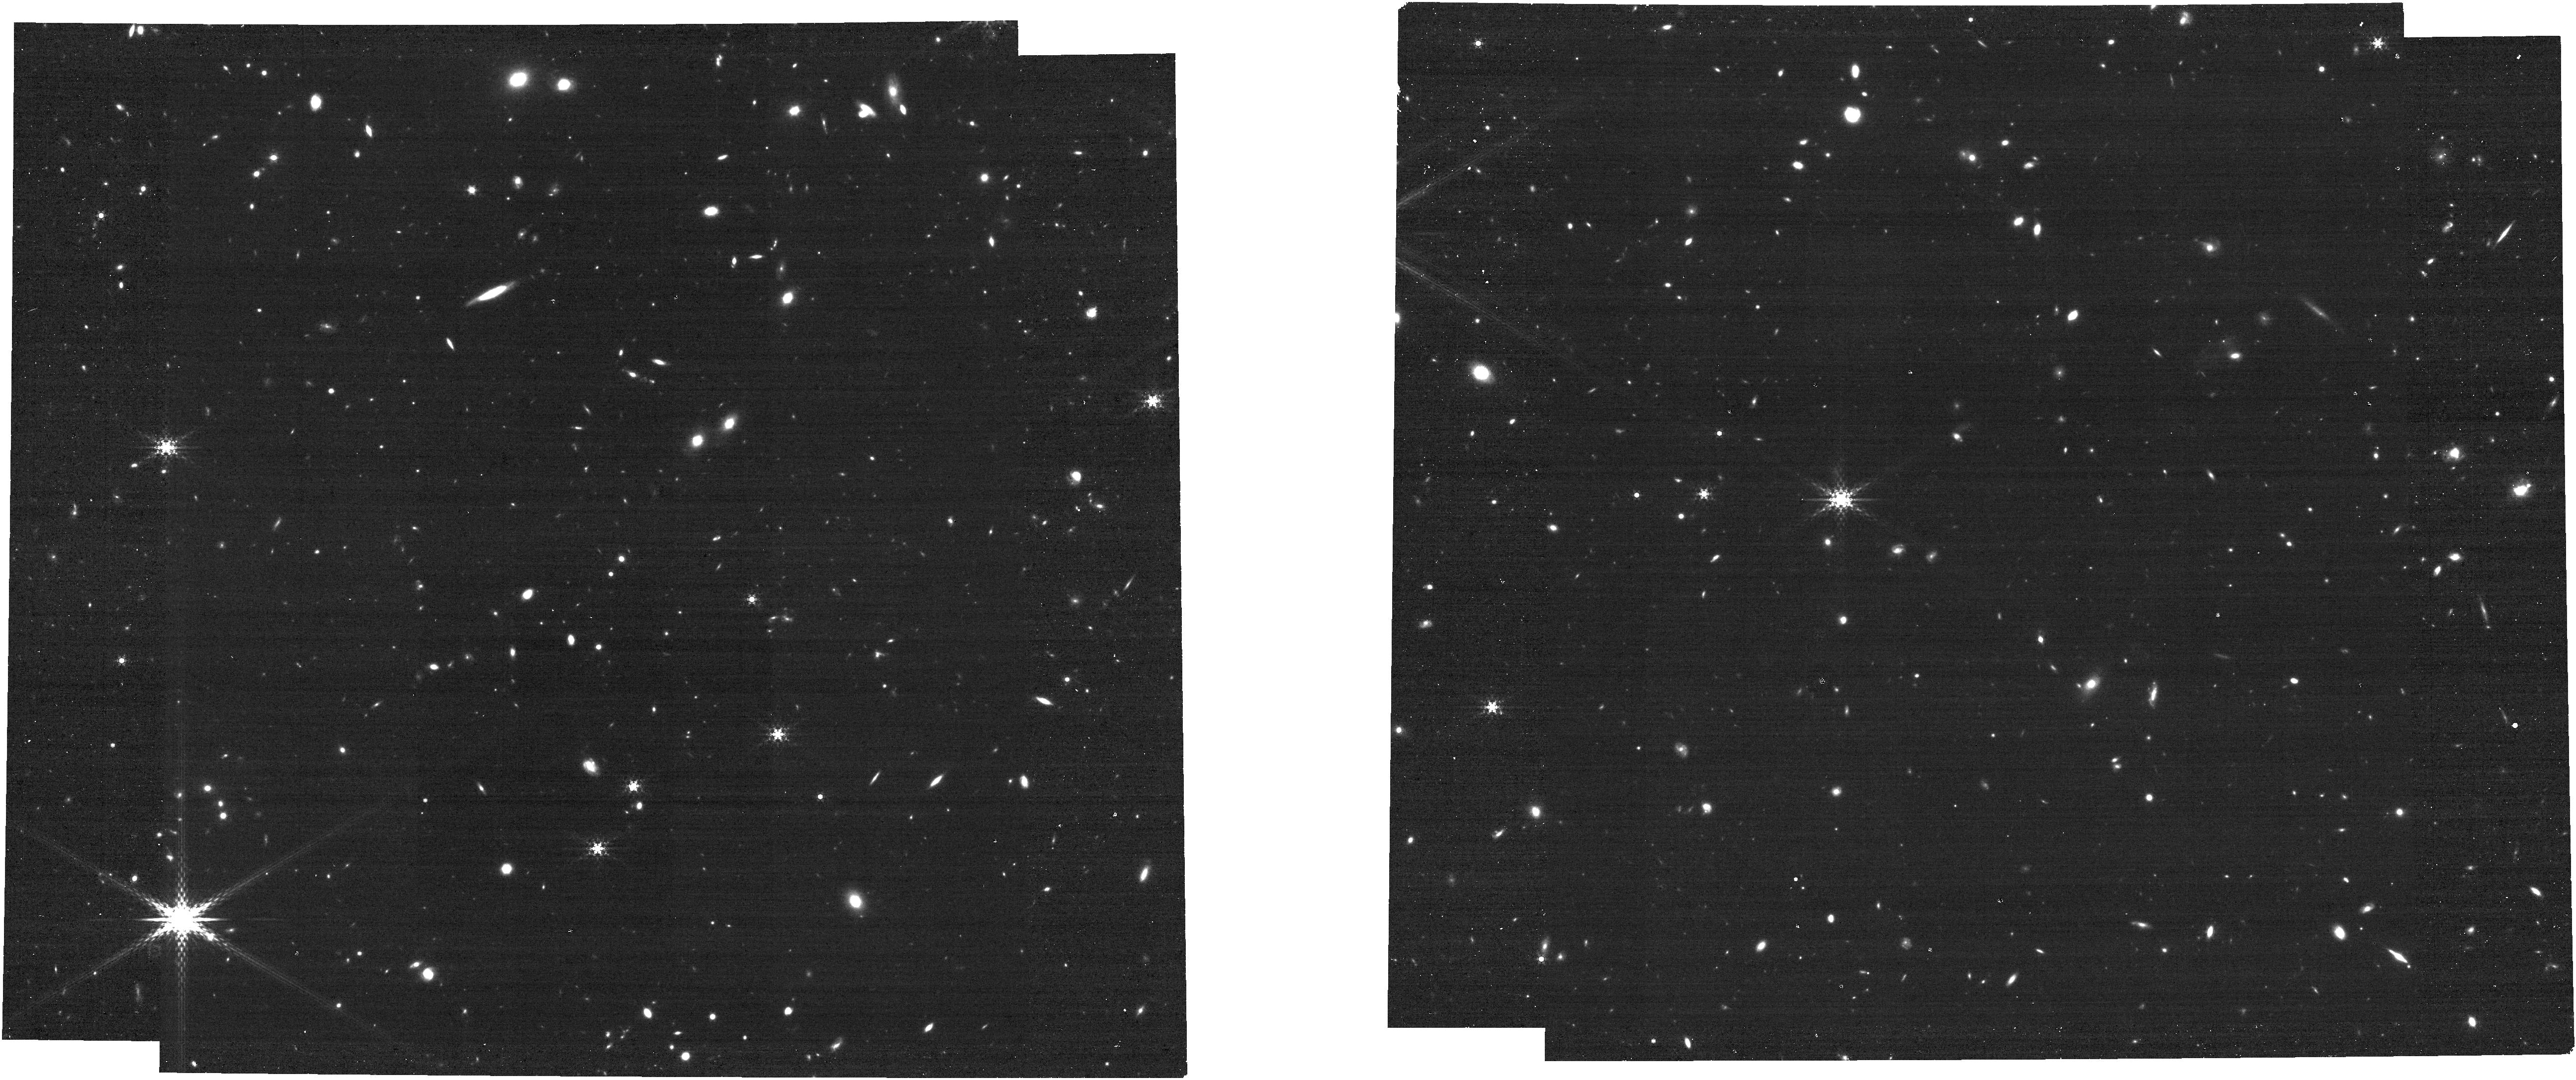
Target: UNKNOWN. Instrument: NIRCAM. Filter: F410M. Exposure: 15 min. Observation ID: jw06434-c1077_t000_nircam_clear-f410m

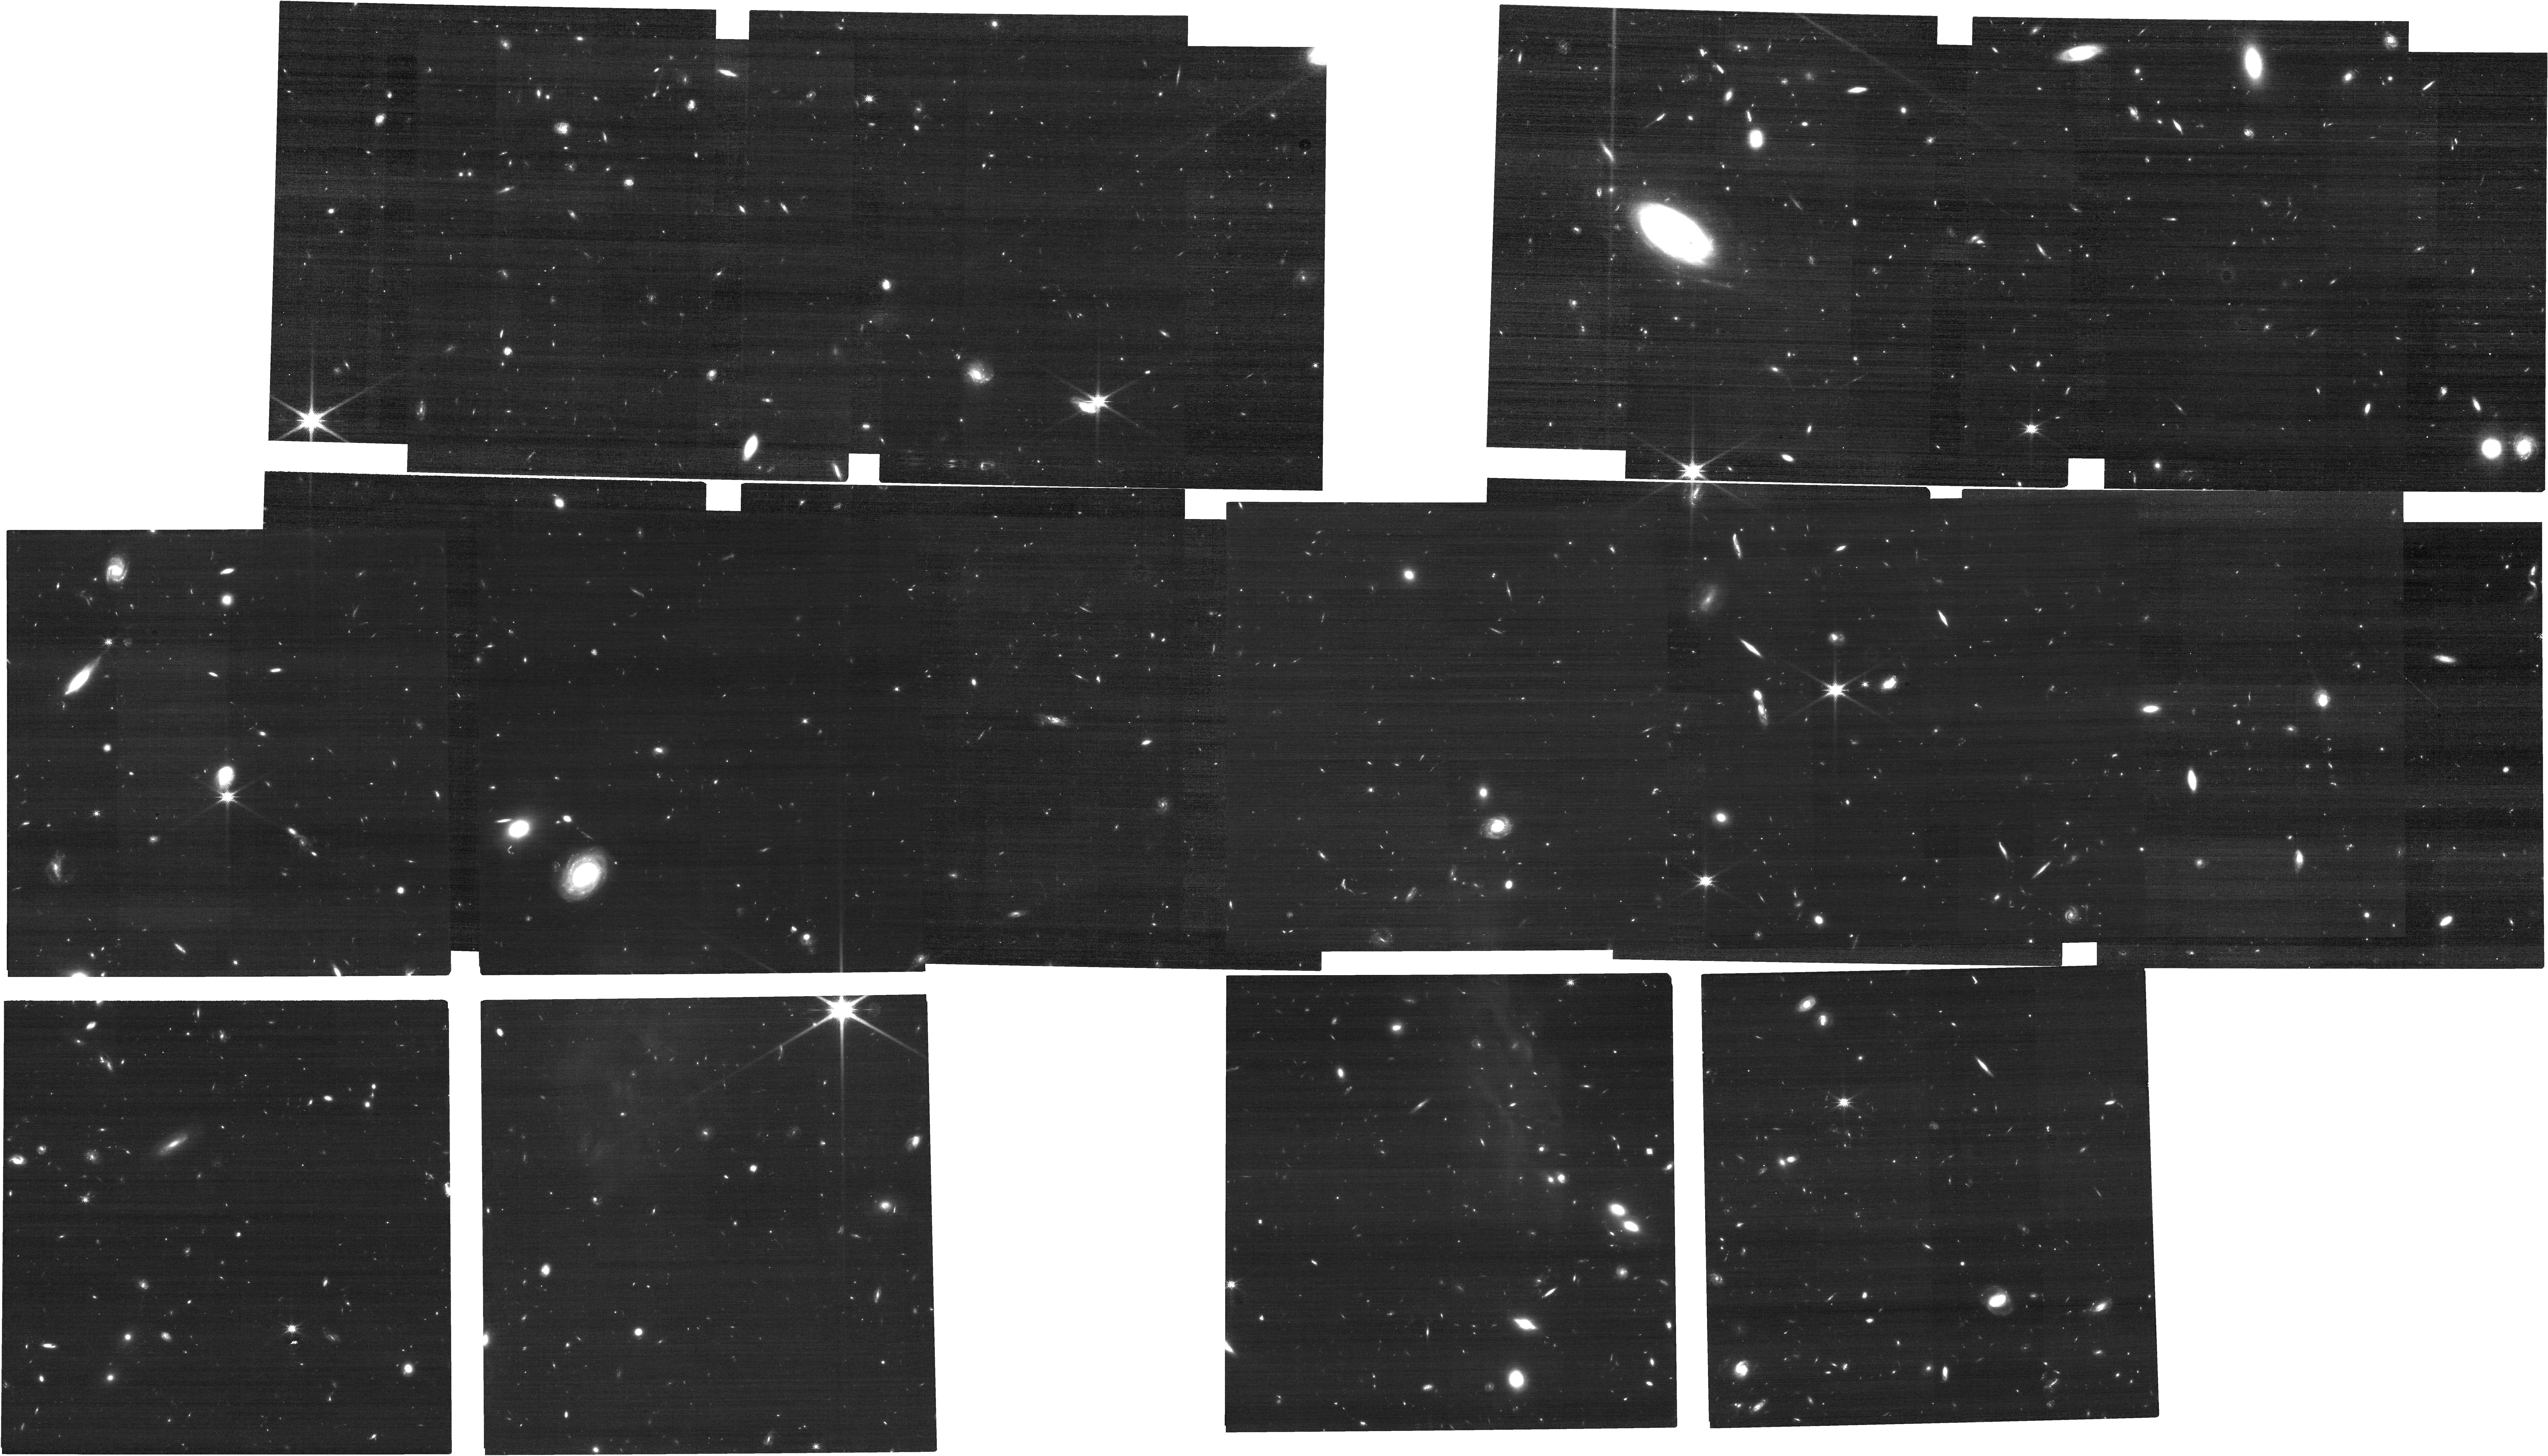
Target: UNKNOWN. Instrument: NIRCAM. Filter: F150W. Exposure: 45 min. Observation ID: jw06434-c1074_t000_nircam_clear-f150w

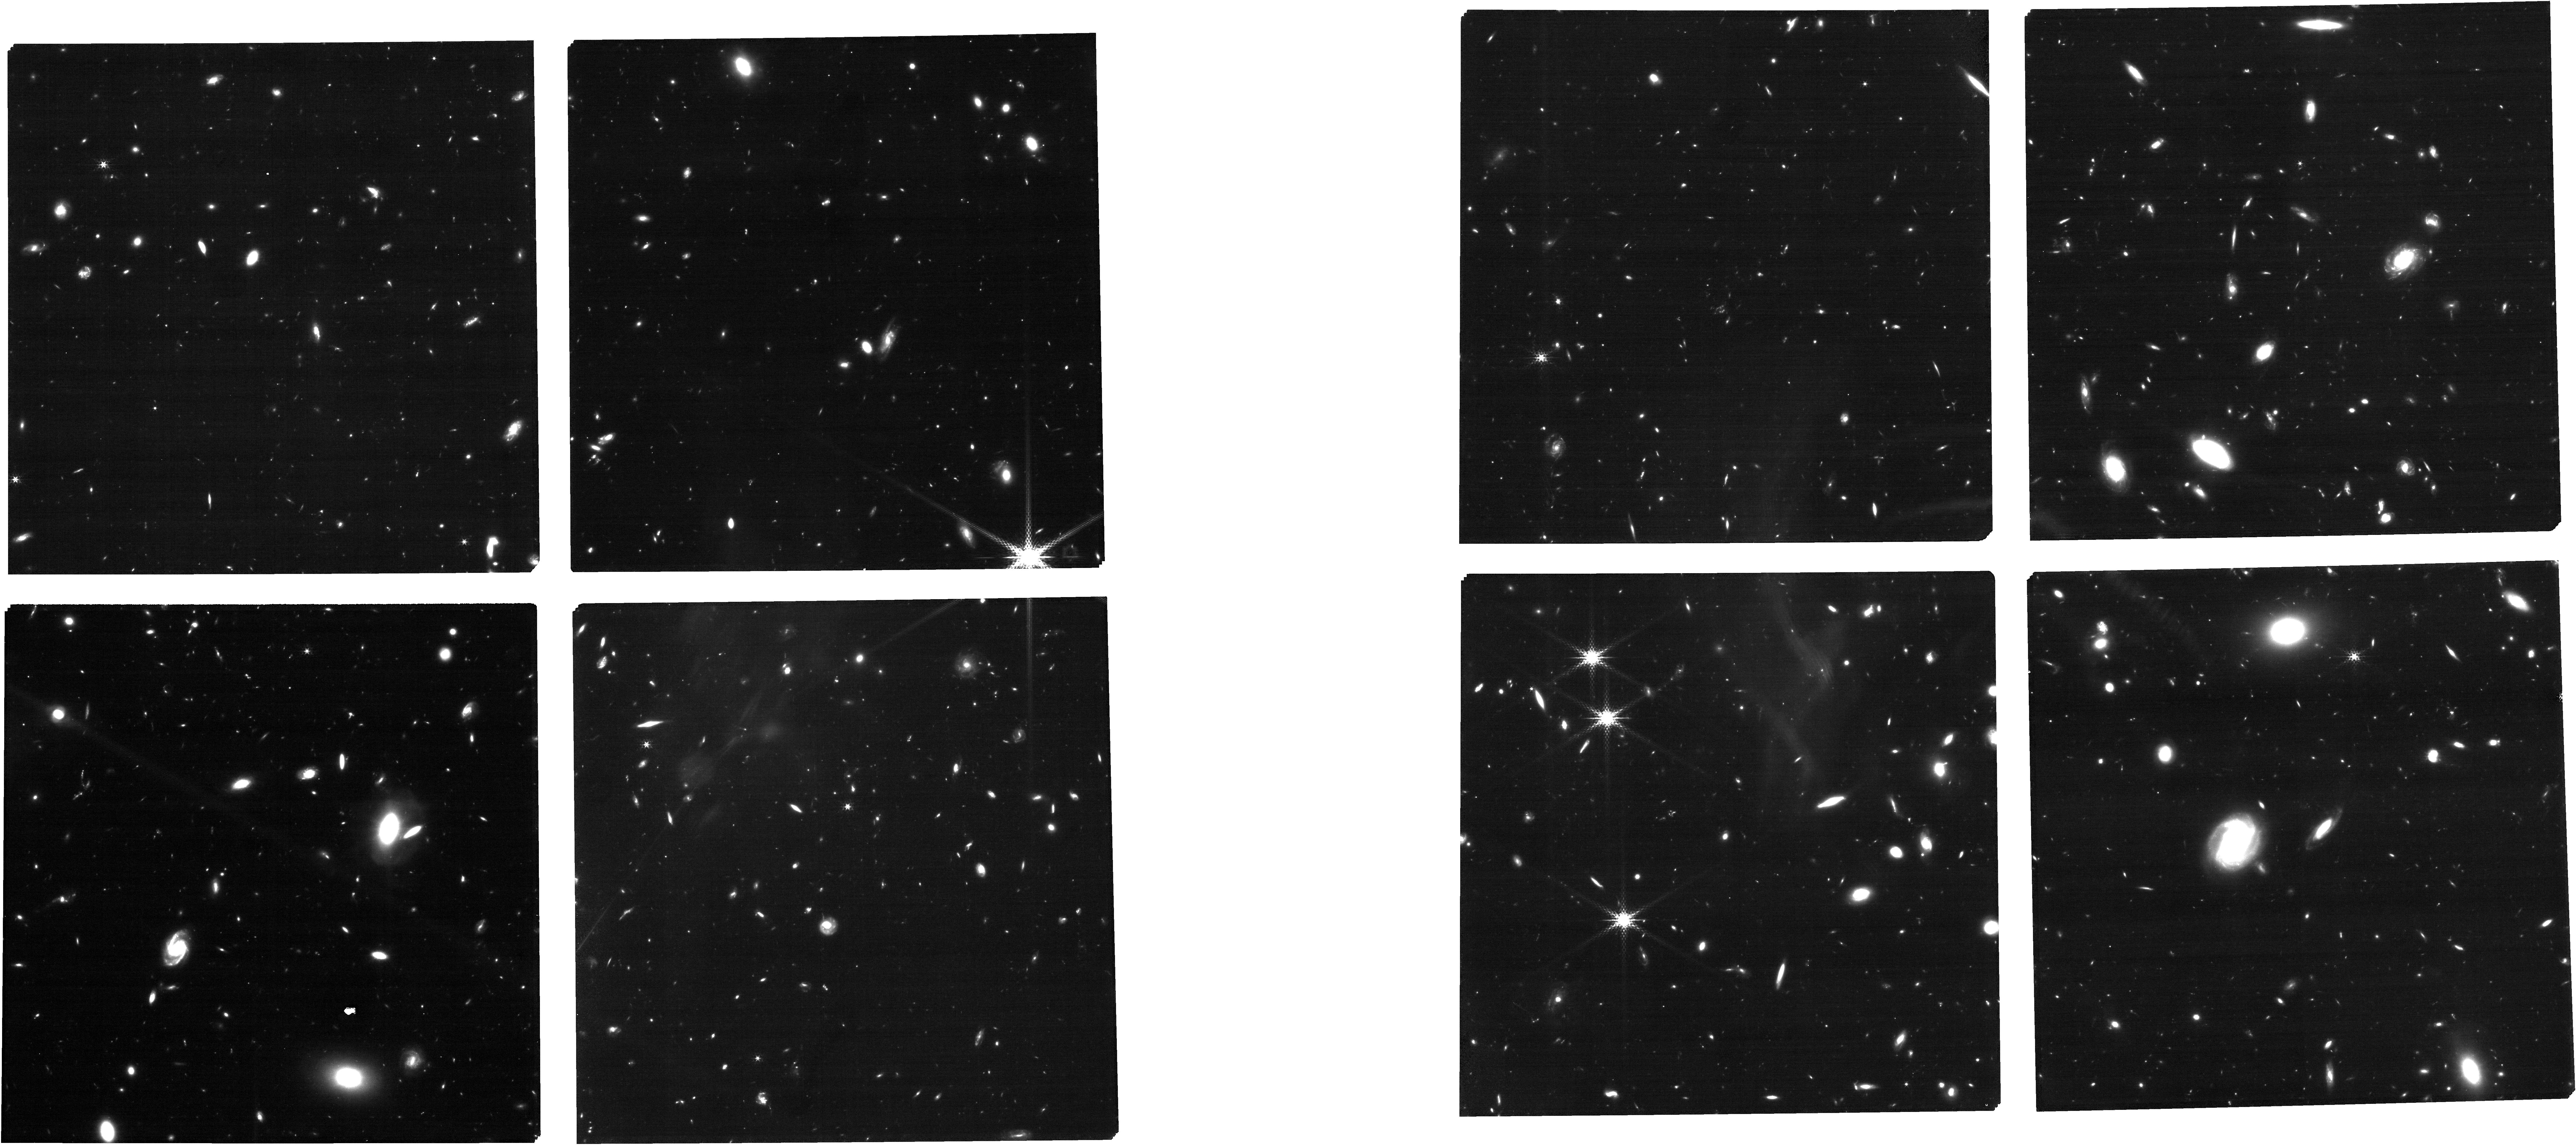
Target: UNKNOWN. Instrument: NIRCAM. Filter: F210M. Exposure: 2.4 h. Observation ID: jw06434-c1017_t000_nircam_clear-f210m

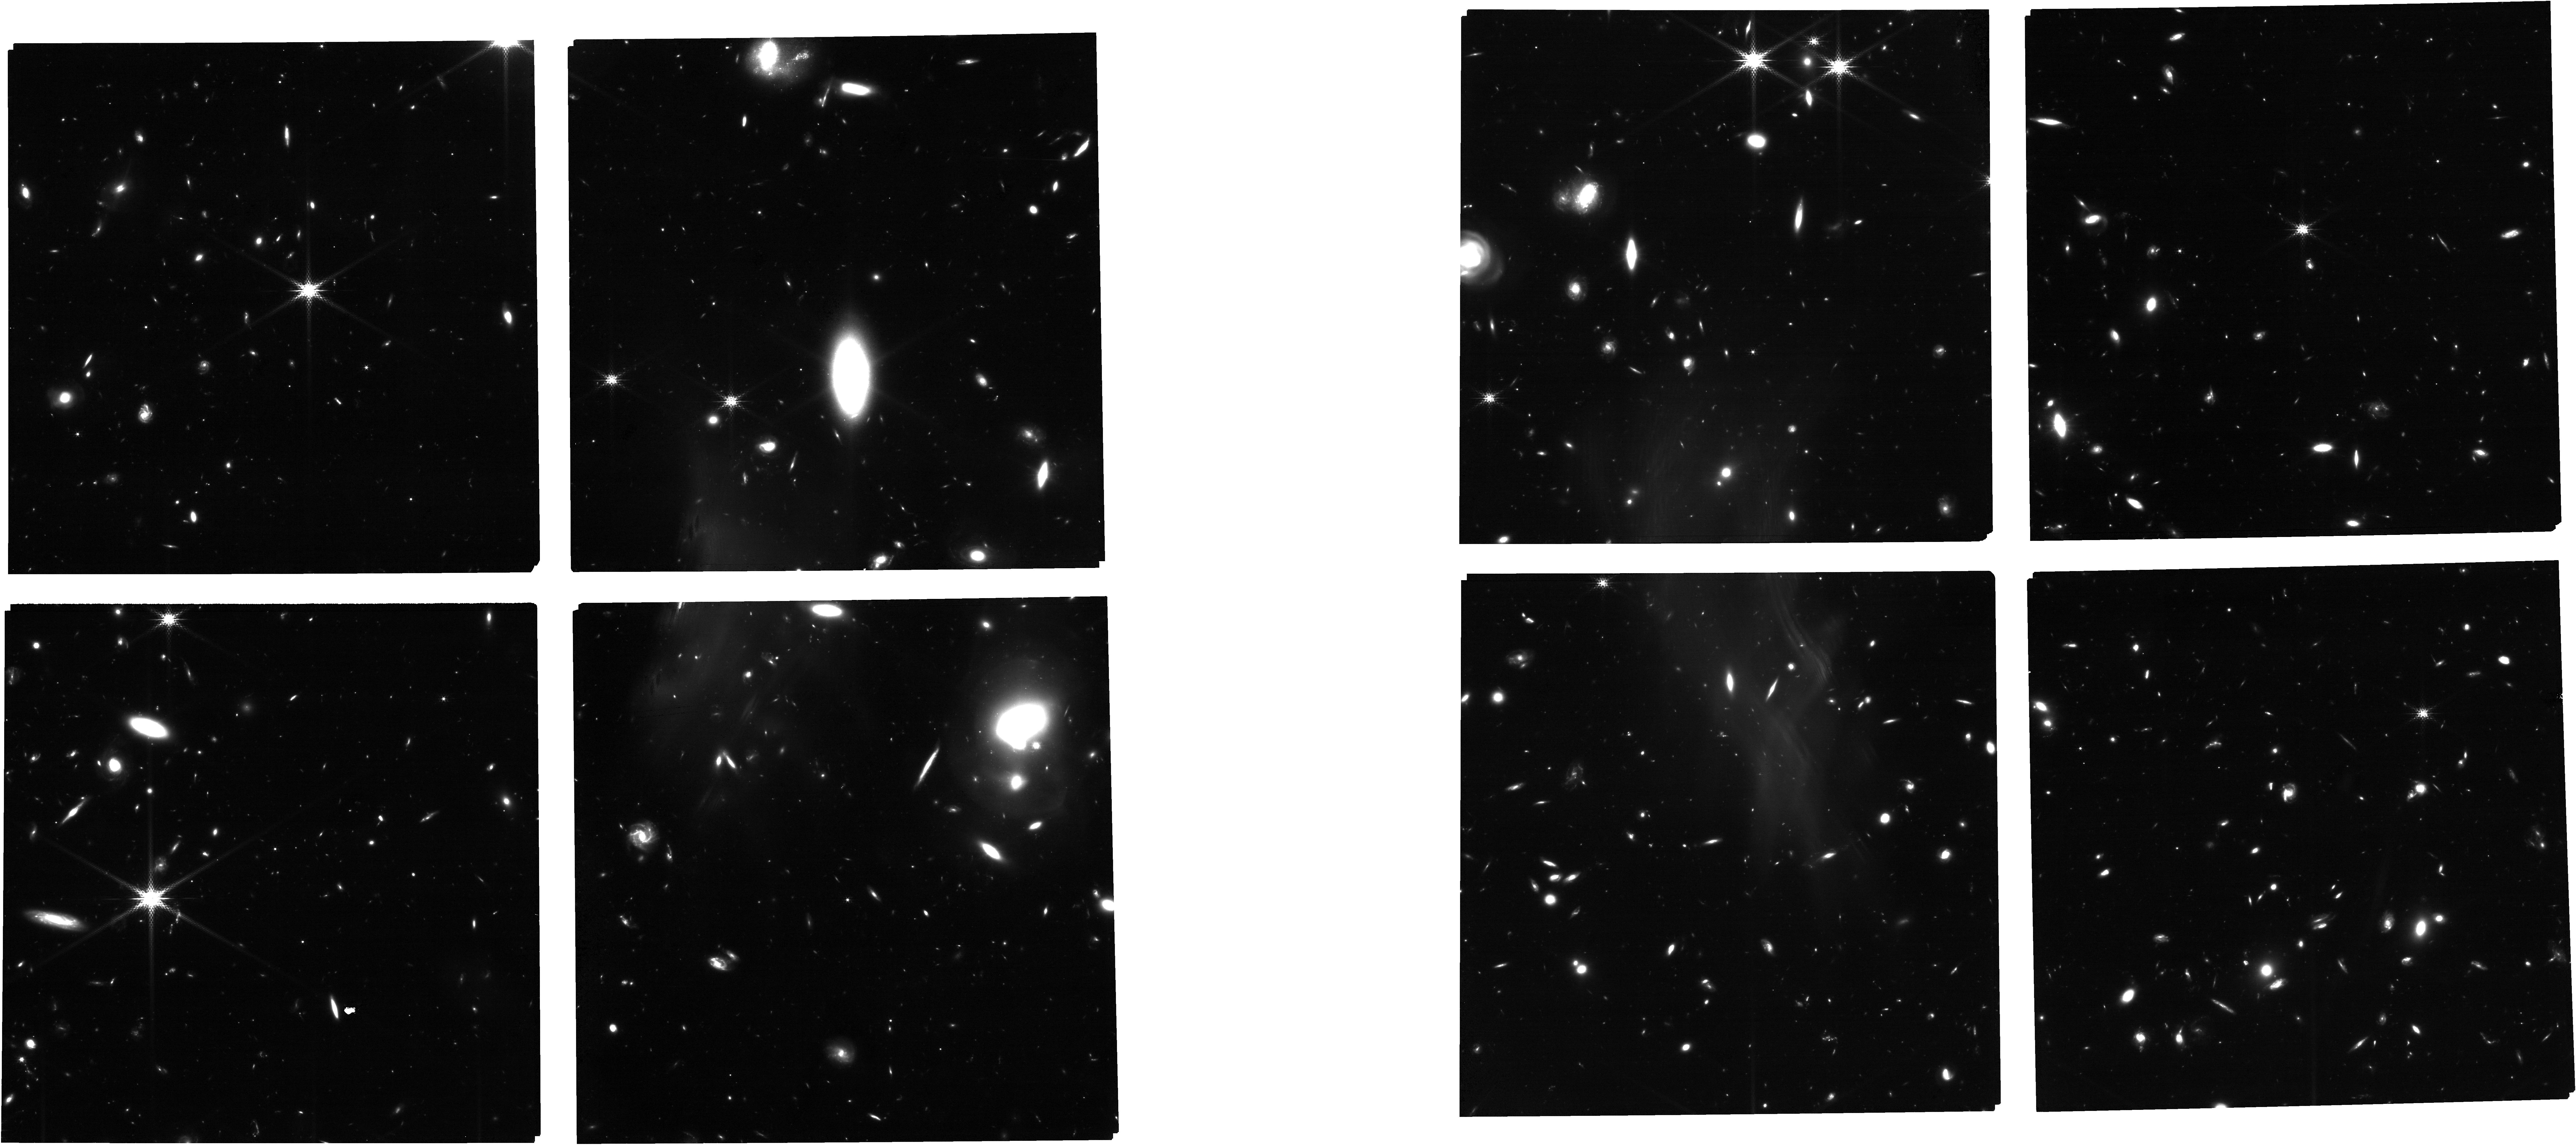
Target: UNKNOWN. Instrument: NIRCAM. Filter: F182M. Exposure: 6.3 h. Observation ID: jw06434-c1107_t000_nircam_clear-f182m

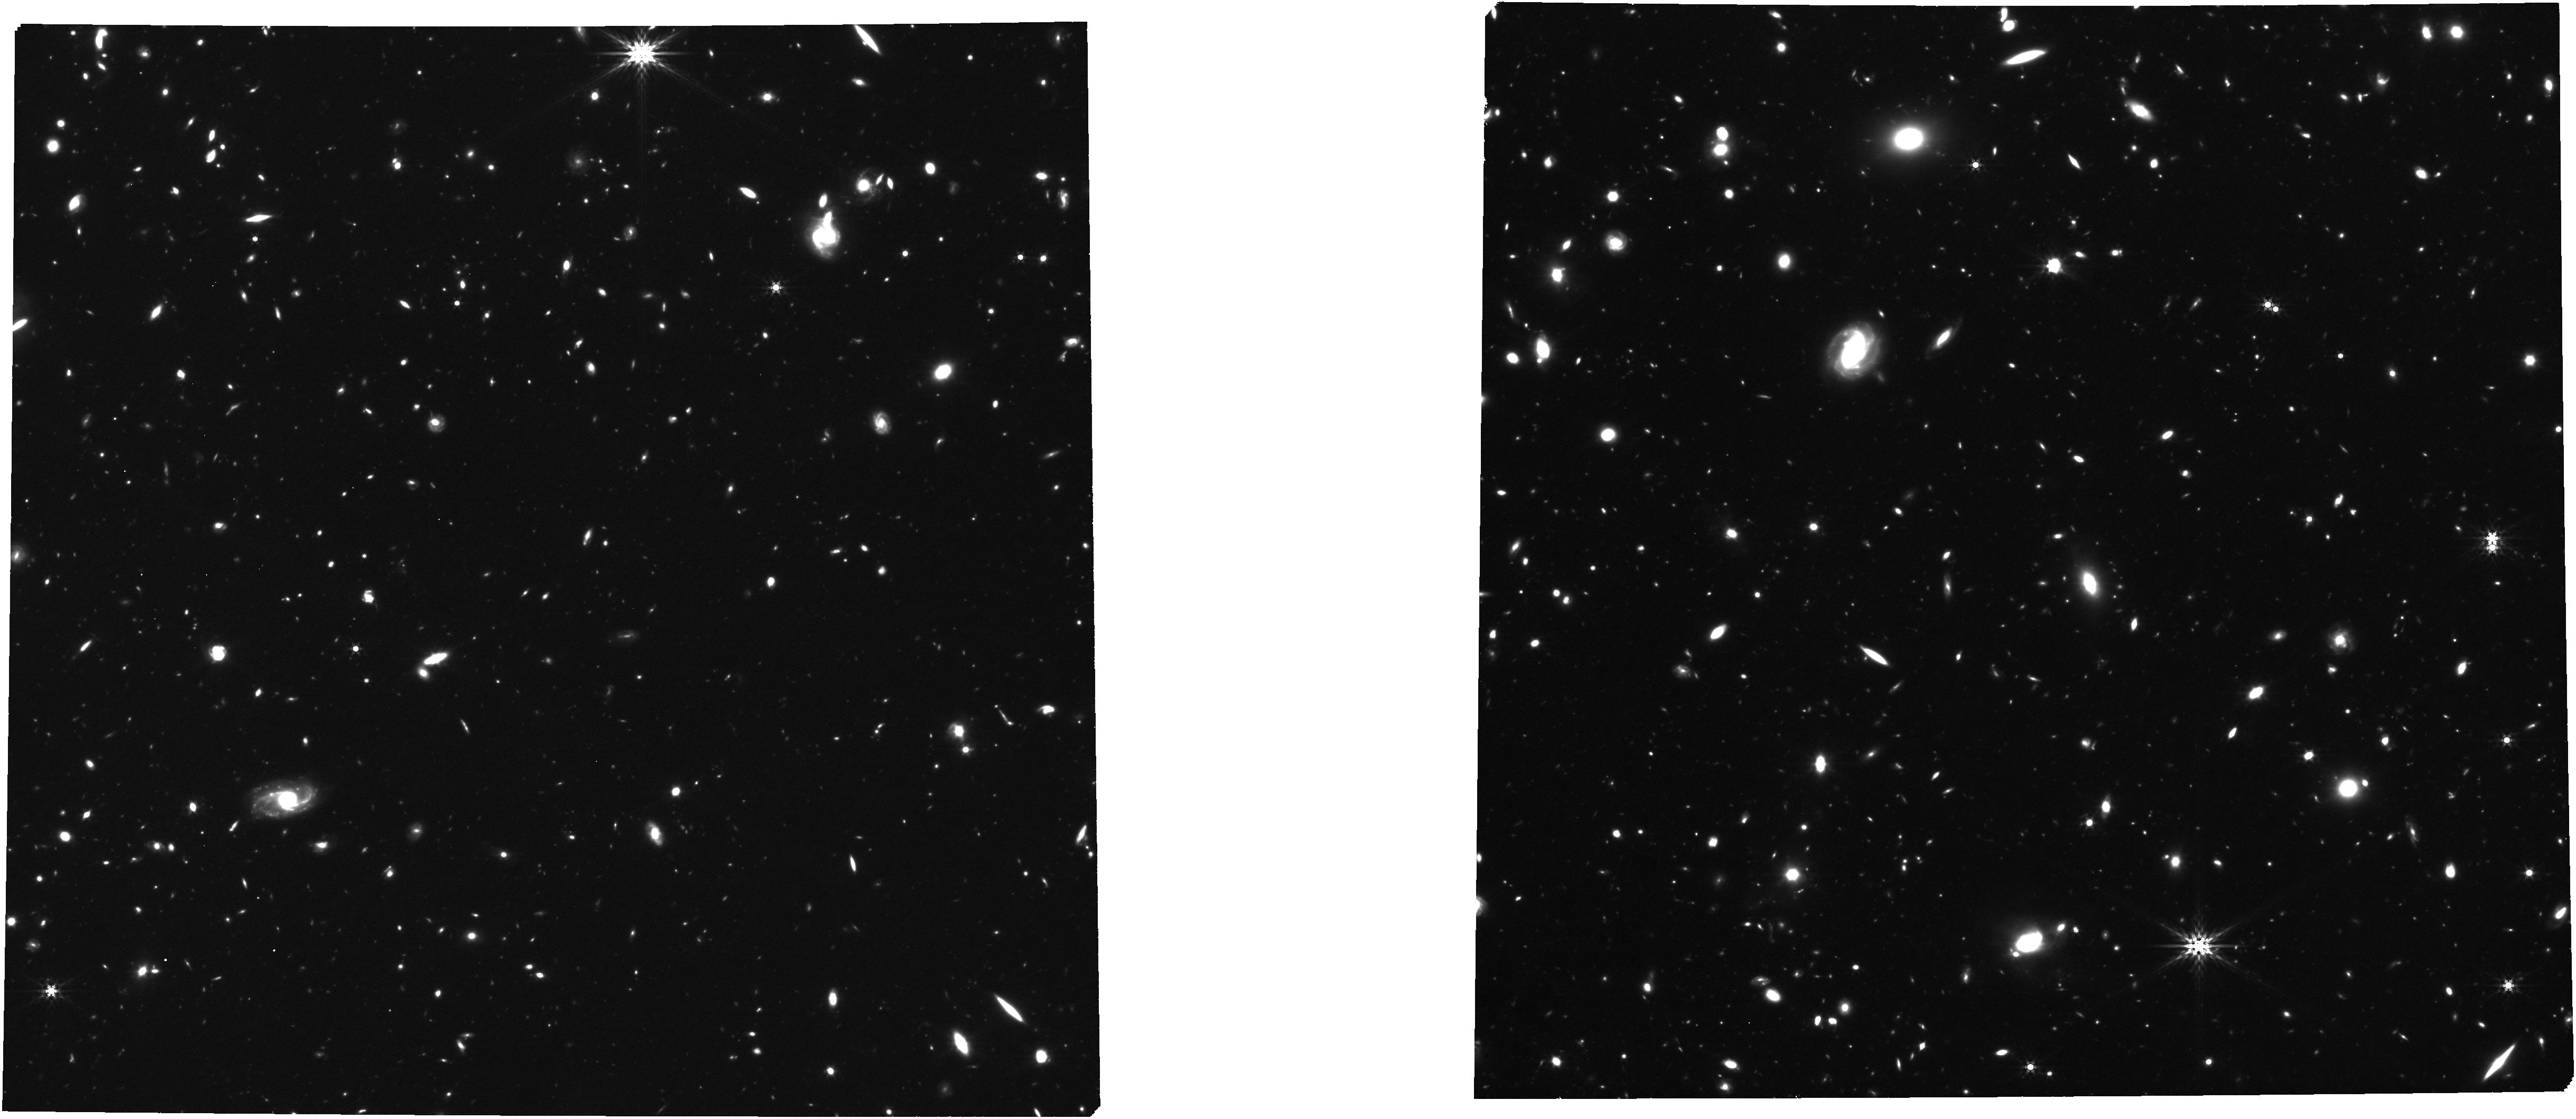
Target: UNKNOWN. Instrument: NIRCAM. Filter: F444W. Exposure: 2.4 h. Observation ID: jw06434-c1015_t000_nircam_clear-f444w

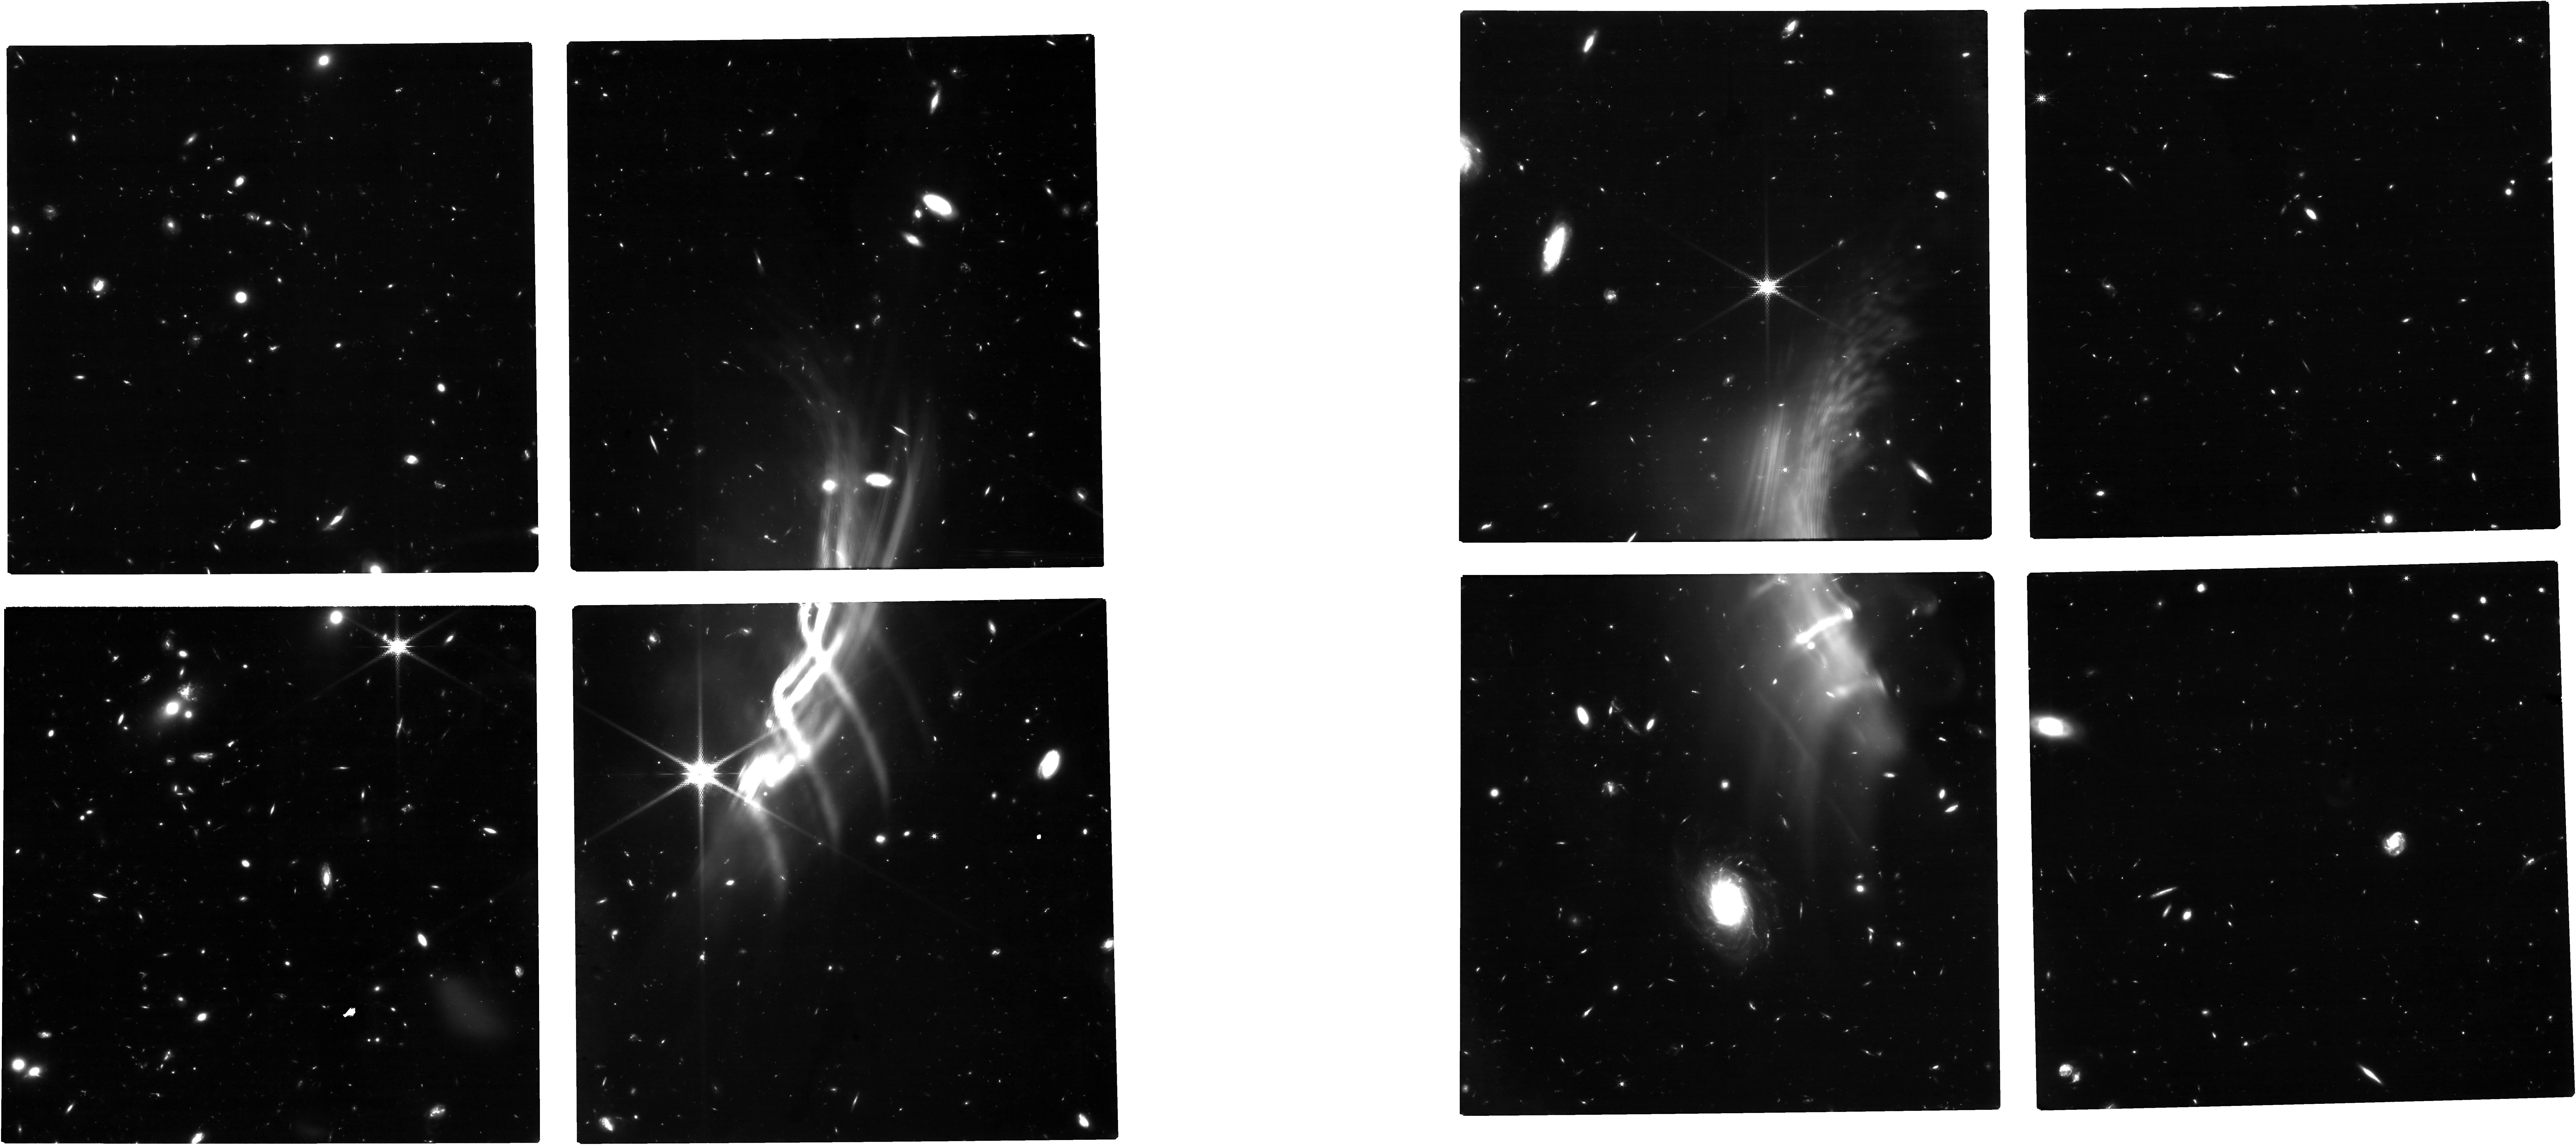
Target: UNKNOWN. Instrument: NIRCAM. Filter: F150W2+F162M. Exposure: 16.4 h. Observation ID: jw06434-c1035_t000_nircam_f150w2-f162m

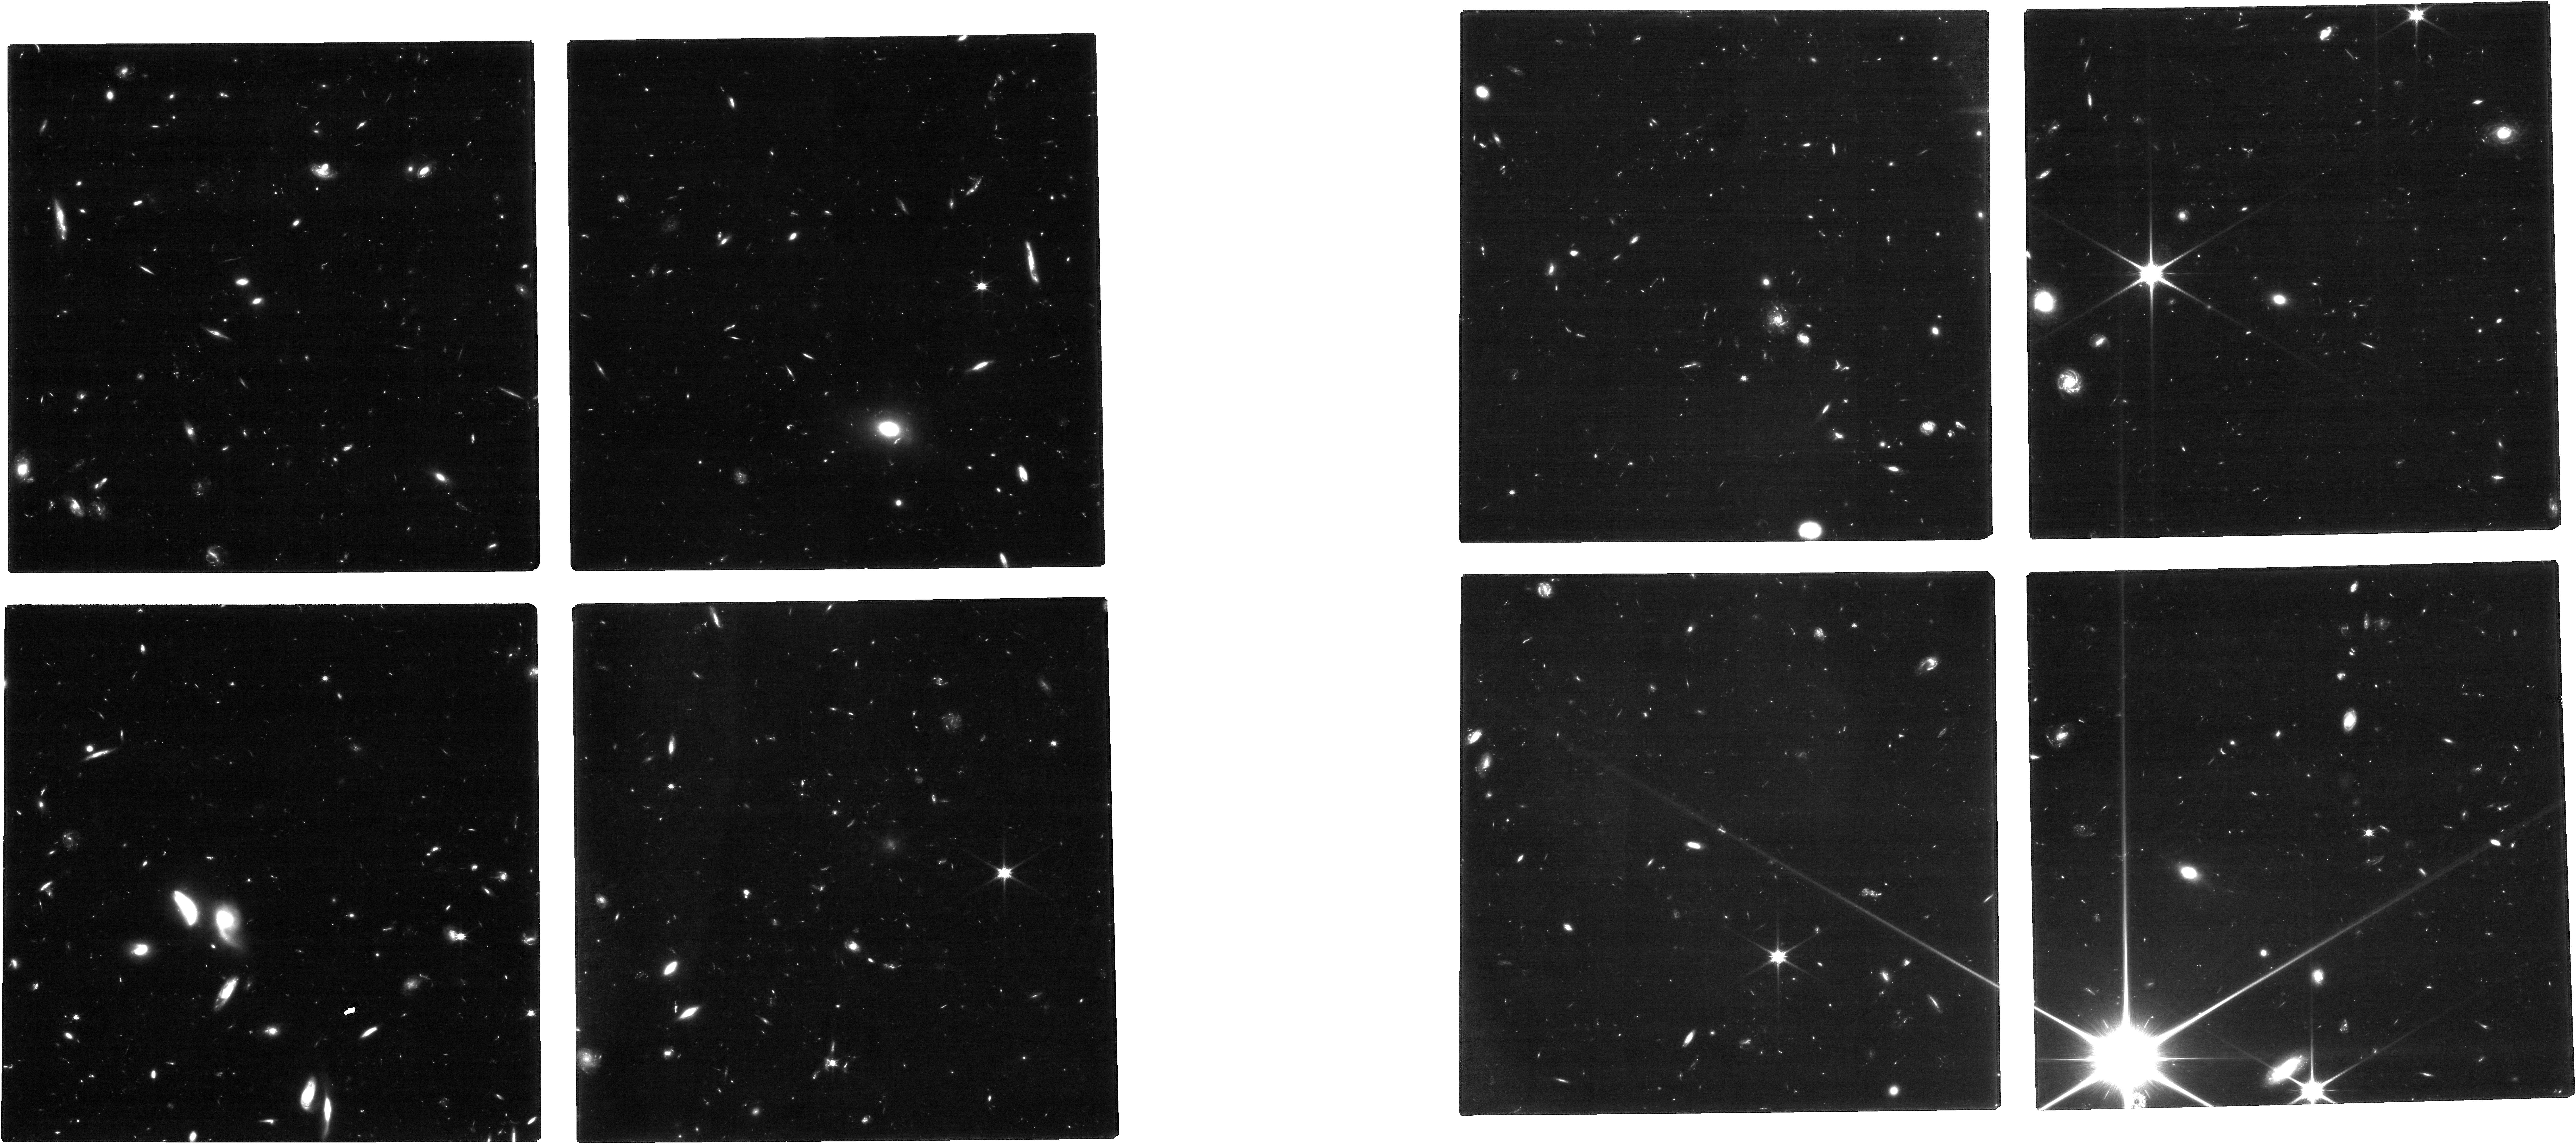
Target: UNKNOWN. Instrument: NIRCAM. Filter: F090W. Exposure: 5.7 h. Observation ID: jw06434-c1011_t000_nircam_clear-f090w

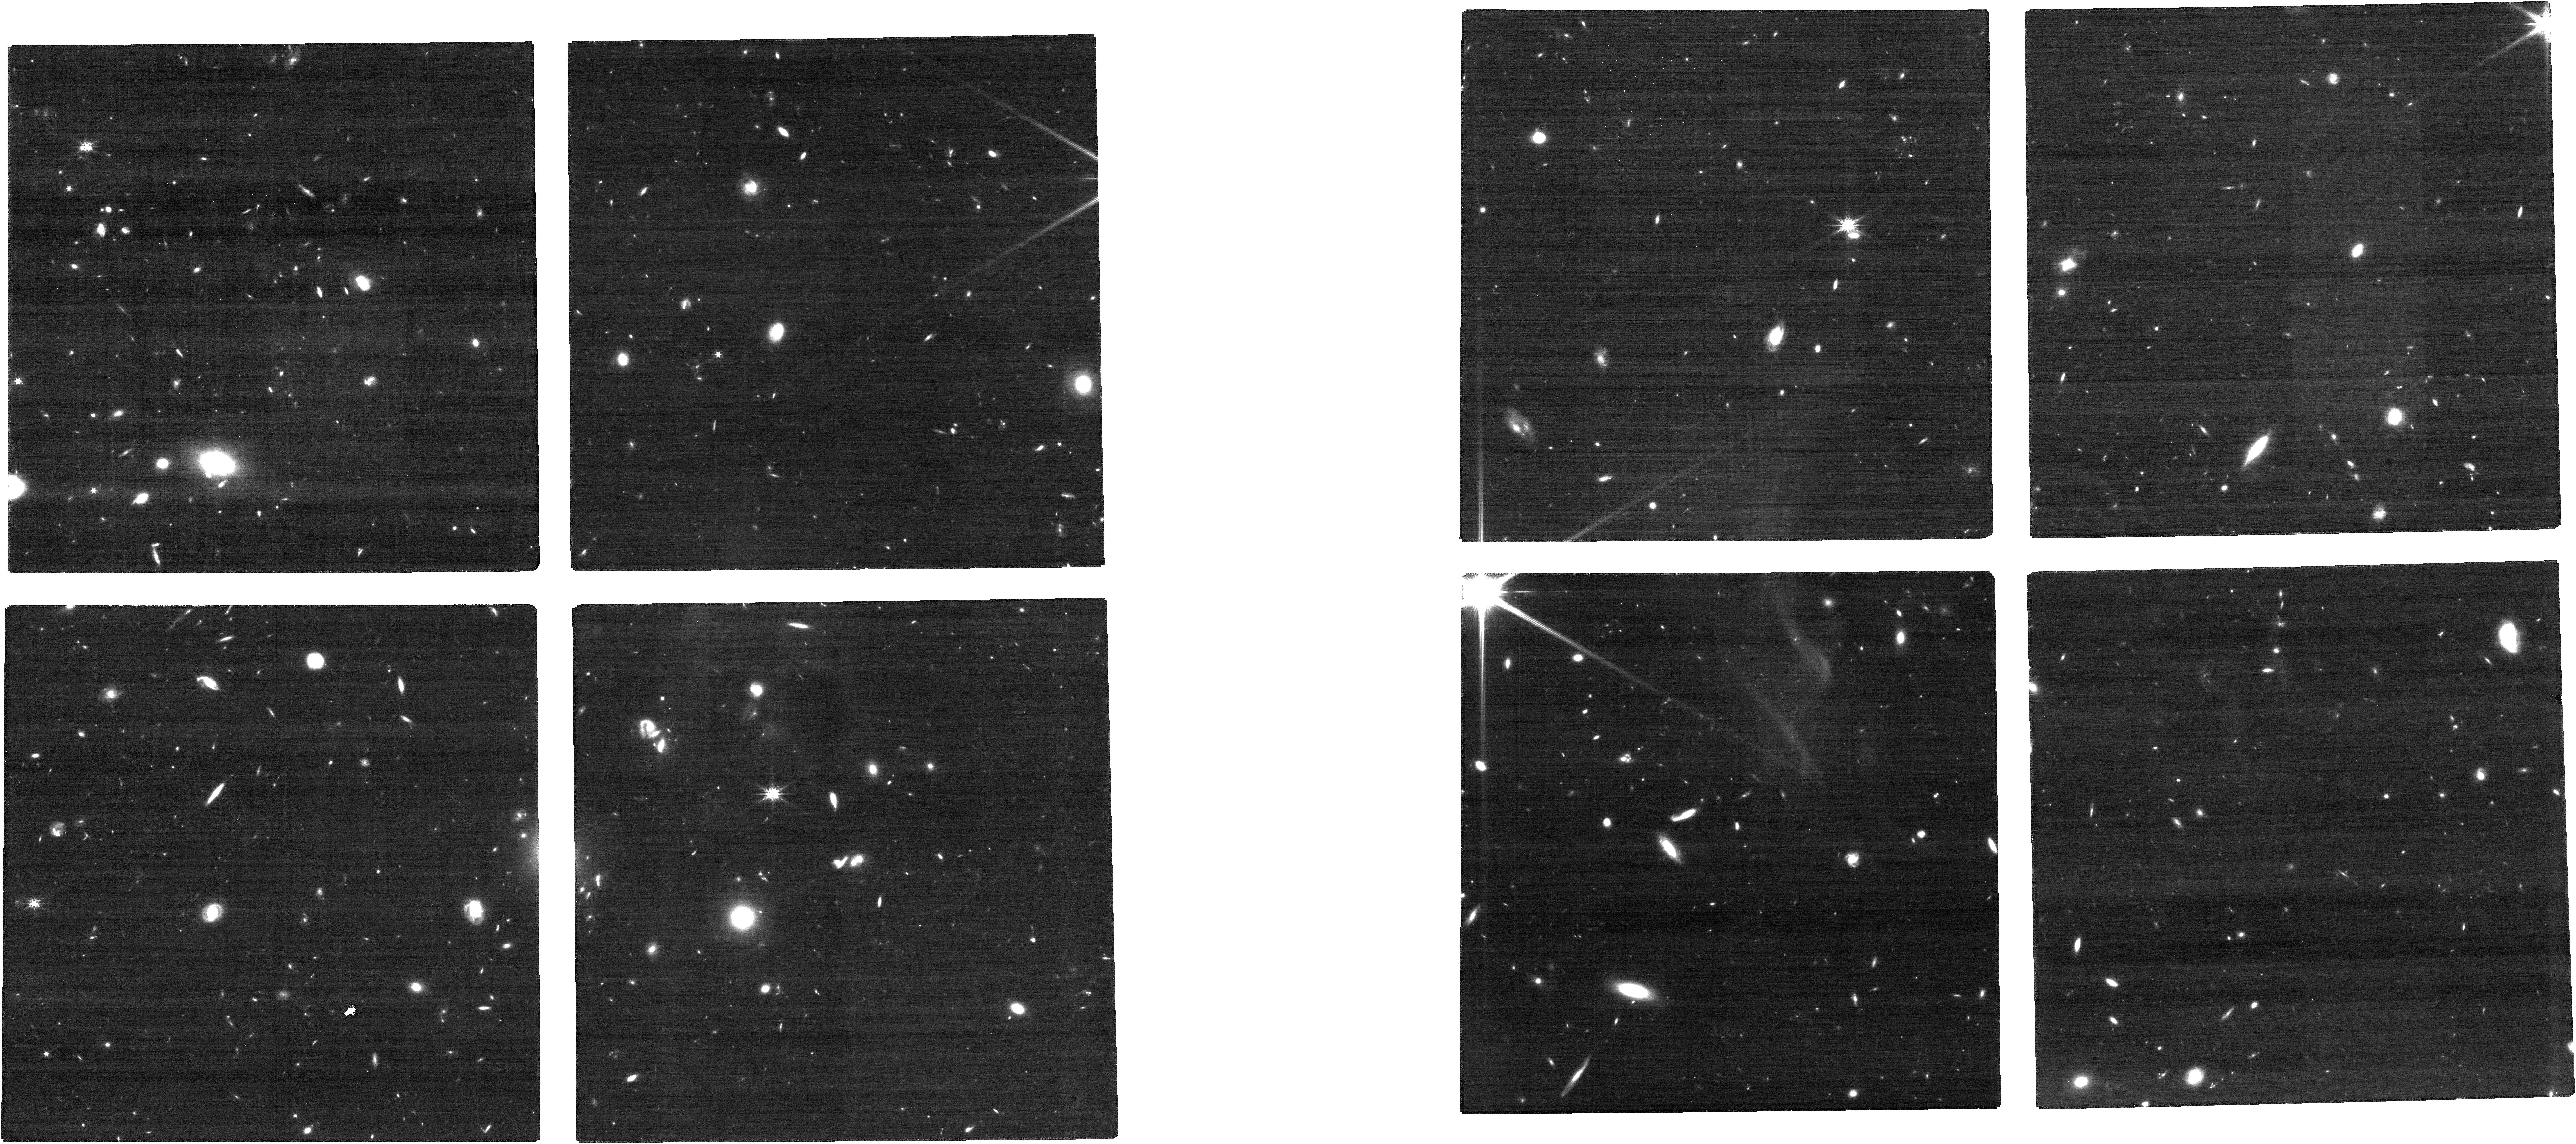
Target: UNKNOWN. Instrument: NIRCAM. Filter: F200W. Exposure: 27 min. Observation ID: jw06434-c1063_t000_nircam_clear-f200w

SAPPHIRES: Slitless Areal Pure-Parallel High-Redshift Emission Survey (PI: Egami, Eiichi)

One great surprise in the early years of the JWST operation was the transformative power of the NIRCam/Grism Wide Field Slitless Spectroscopy (WFSS) mode, producing ~1000 redshifts at z=5-9 in a total area of ~120 arcmin^2 with 2 hour integrations. It is particularly suited for conducting a highly complete unbiased survey of bright line-emitting galaxies. In Cycle 3, the NIRCam/WFSS mode has become available for Pure-Parallel for the first time. To capitalize on this new opportunity, we propose here a wide-field (~1 deg^2) pure-parallel NIRCam/WFSS treasury survey SAPPHIRES (Slitless Areal Pure-Parallel HIgh-Redshift Emission Survey) with a total pure-parallel time request of 600 hours. The primary goal is to conduct a highly complete spectroscopy-based census of the most luminous (M_uv < -21 mag) galaxies at z=4-9 and beyond, thereby making a robust determination of their number density and opening up the possibility for further detailed follow-up studies. The higher-than-expected number density (~10^-5 mag^-1 Mpc^-3) of luminous (M_uv~-21) galaxies at z=10-12 reported by early JWST studies has generated much excitement, but a 1-deg-scale survey is required to achieve a statistically meaningful sampling of such luminous high-redshift galaxies. The obtained data will be rich with information, containing a variety of line detections over a wide redshift range (e.g., ~12000 H-alpha emitters at z=4-7; ~1800 [OIII] emitters at z=5-9), allowing a large number of science programs. We will release all our data products together with the softwares we have developed in a timely manner, enabling the world-wide astronomical community to exploit this exciting data set.